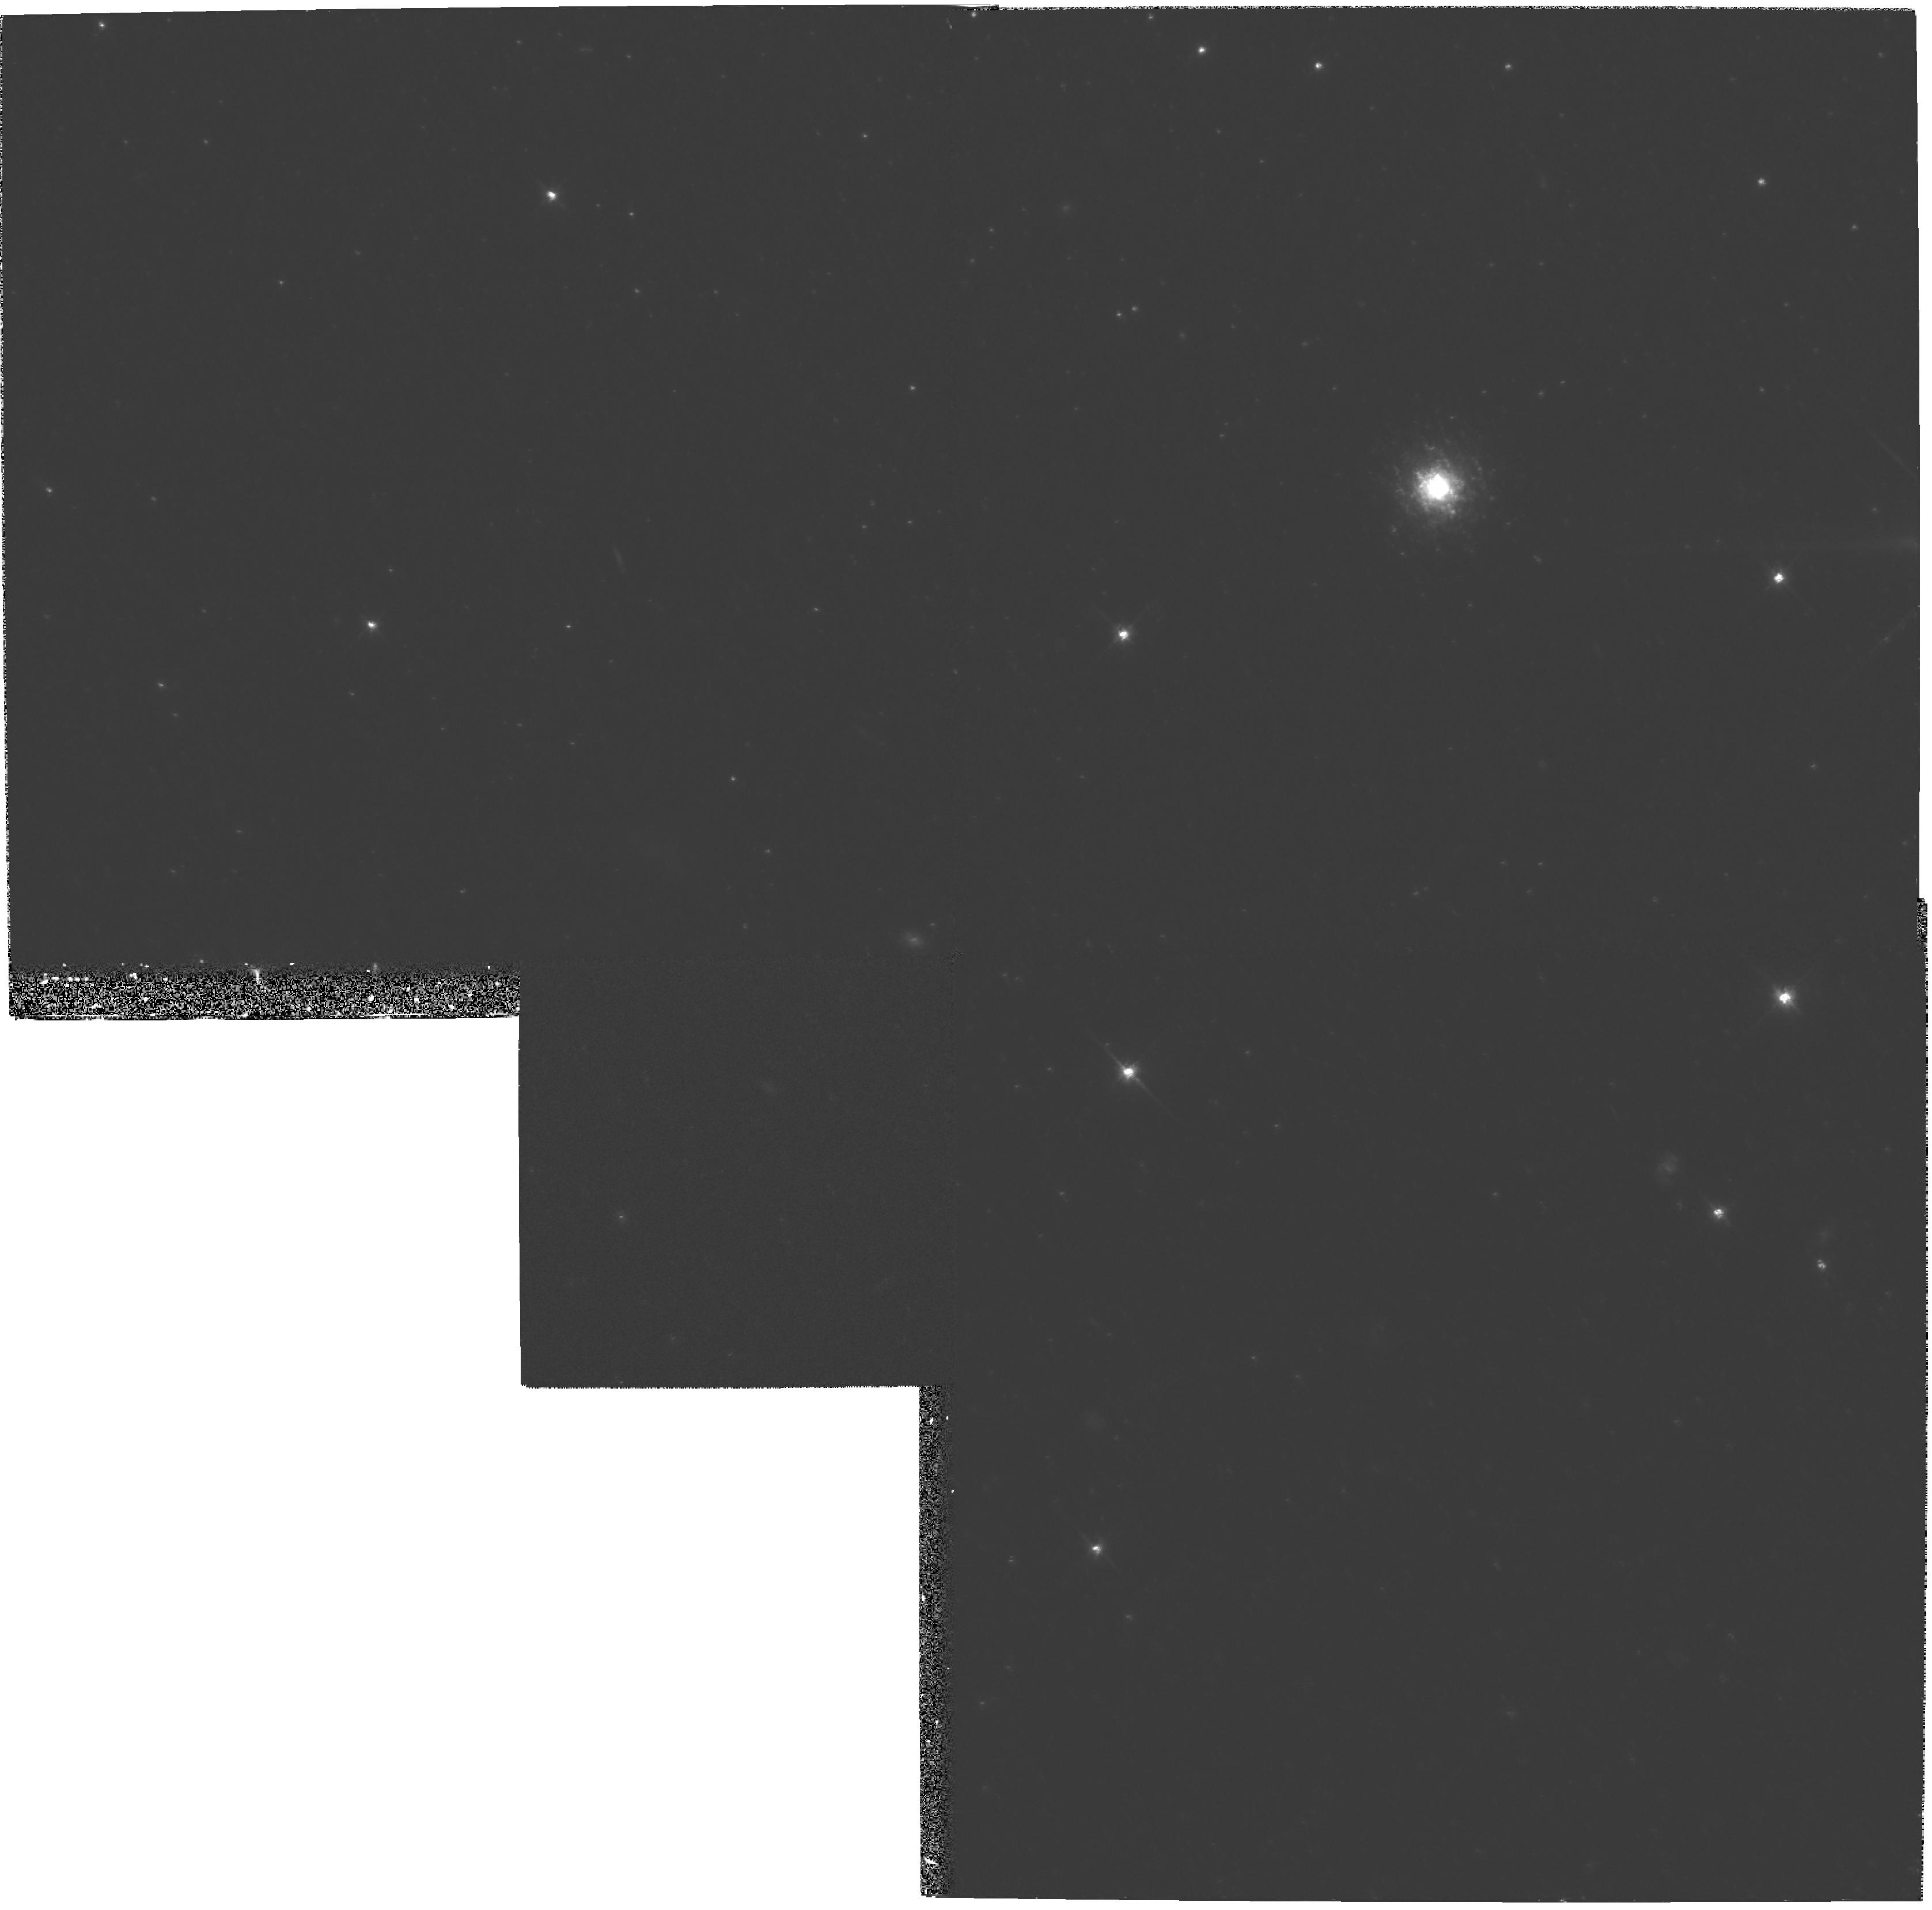
Target: STAR-CLUS-004559+404232. Instrument: WFPC2/PC. Filter: F814W. Exposure: 1.1 h. Observation ID: hst_5906_02_wfpc2_pc_f814w_u2ug02

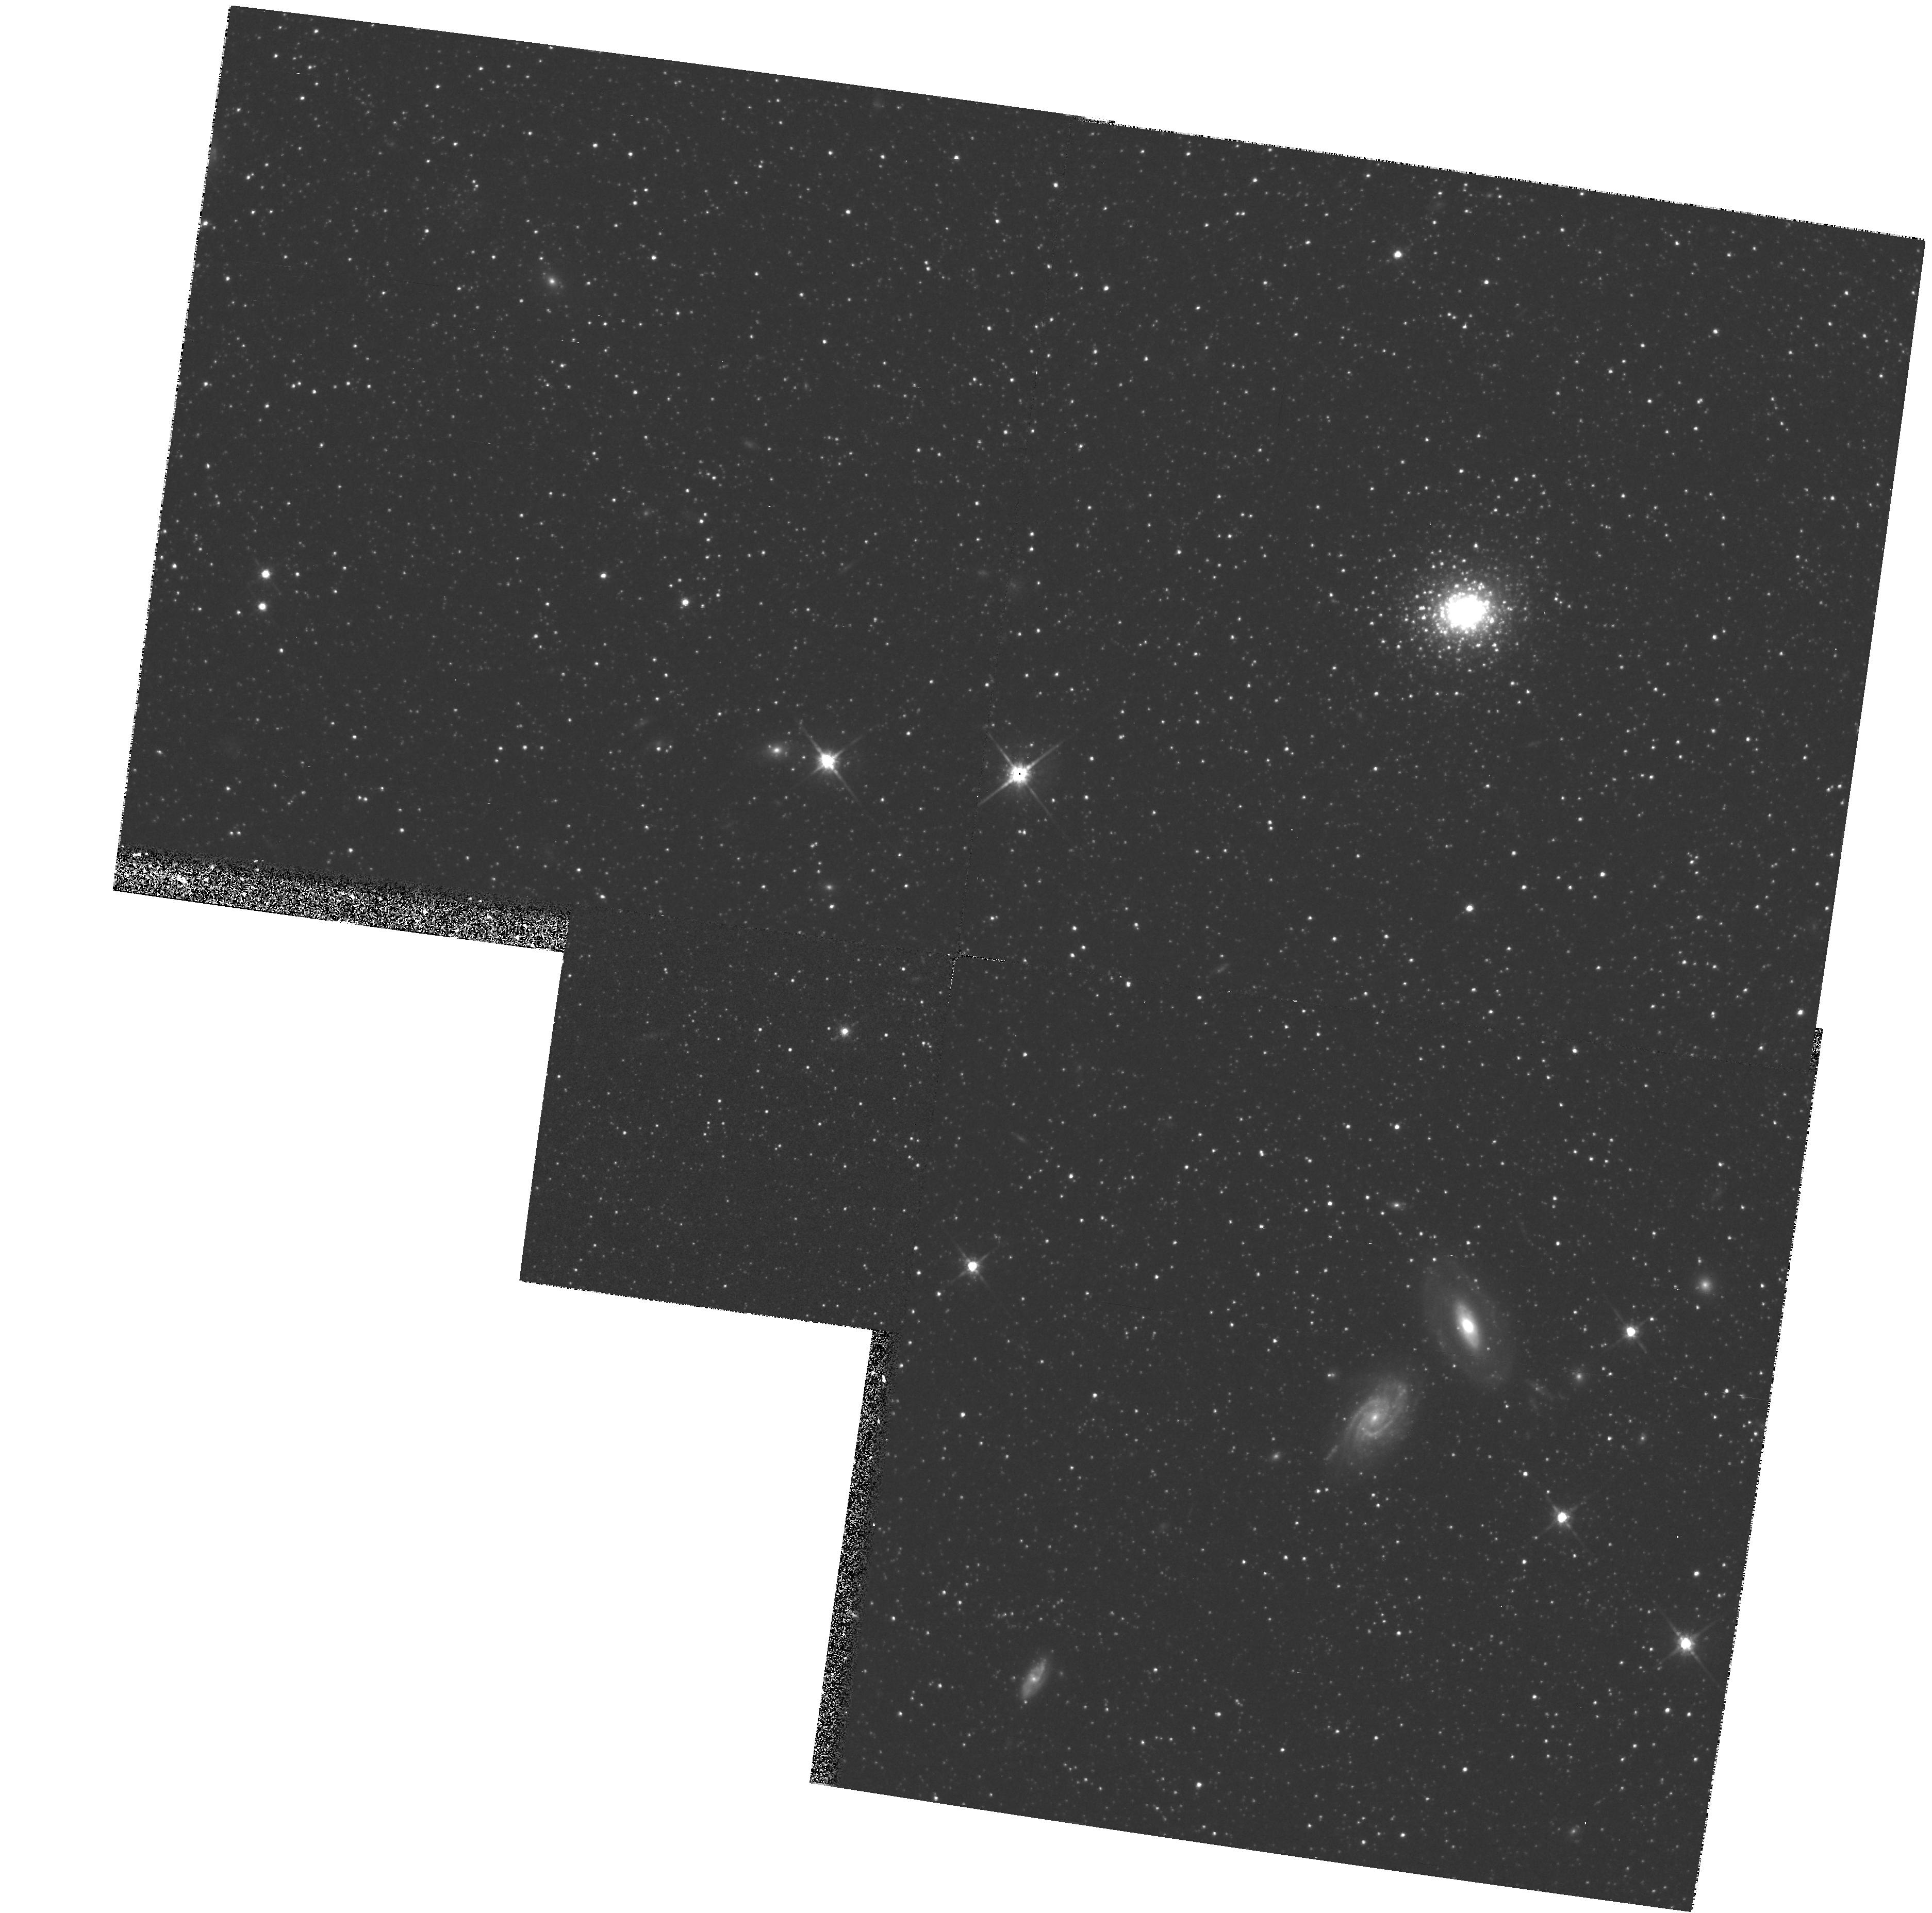
Target: STAR-CLUS-004525+410530. Instrument: WFPC2/PC. Filter: F814W. Exposure: 1.1 h. Observation ID: hst_5906_01_wfpc2_pc_f814w_u2ug01

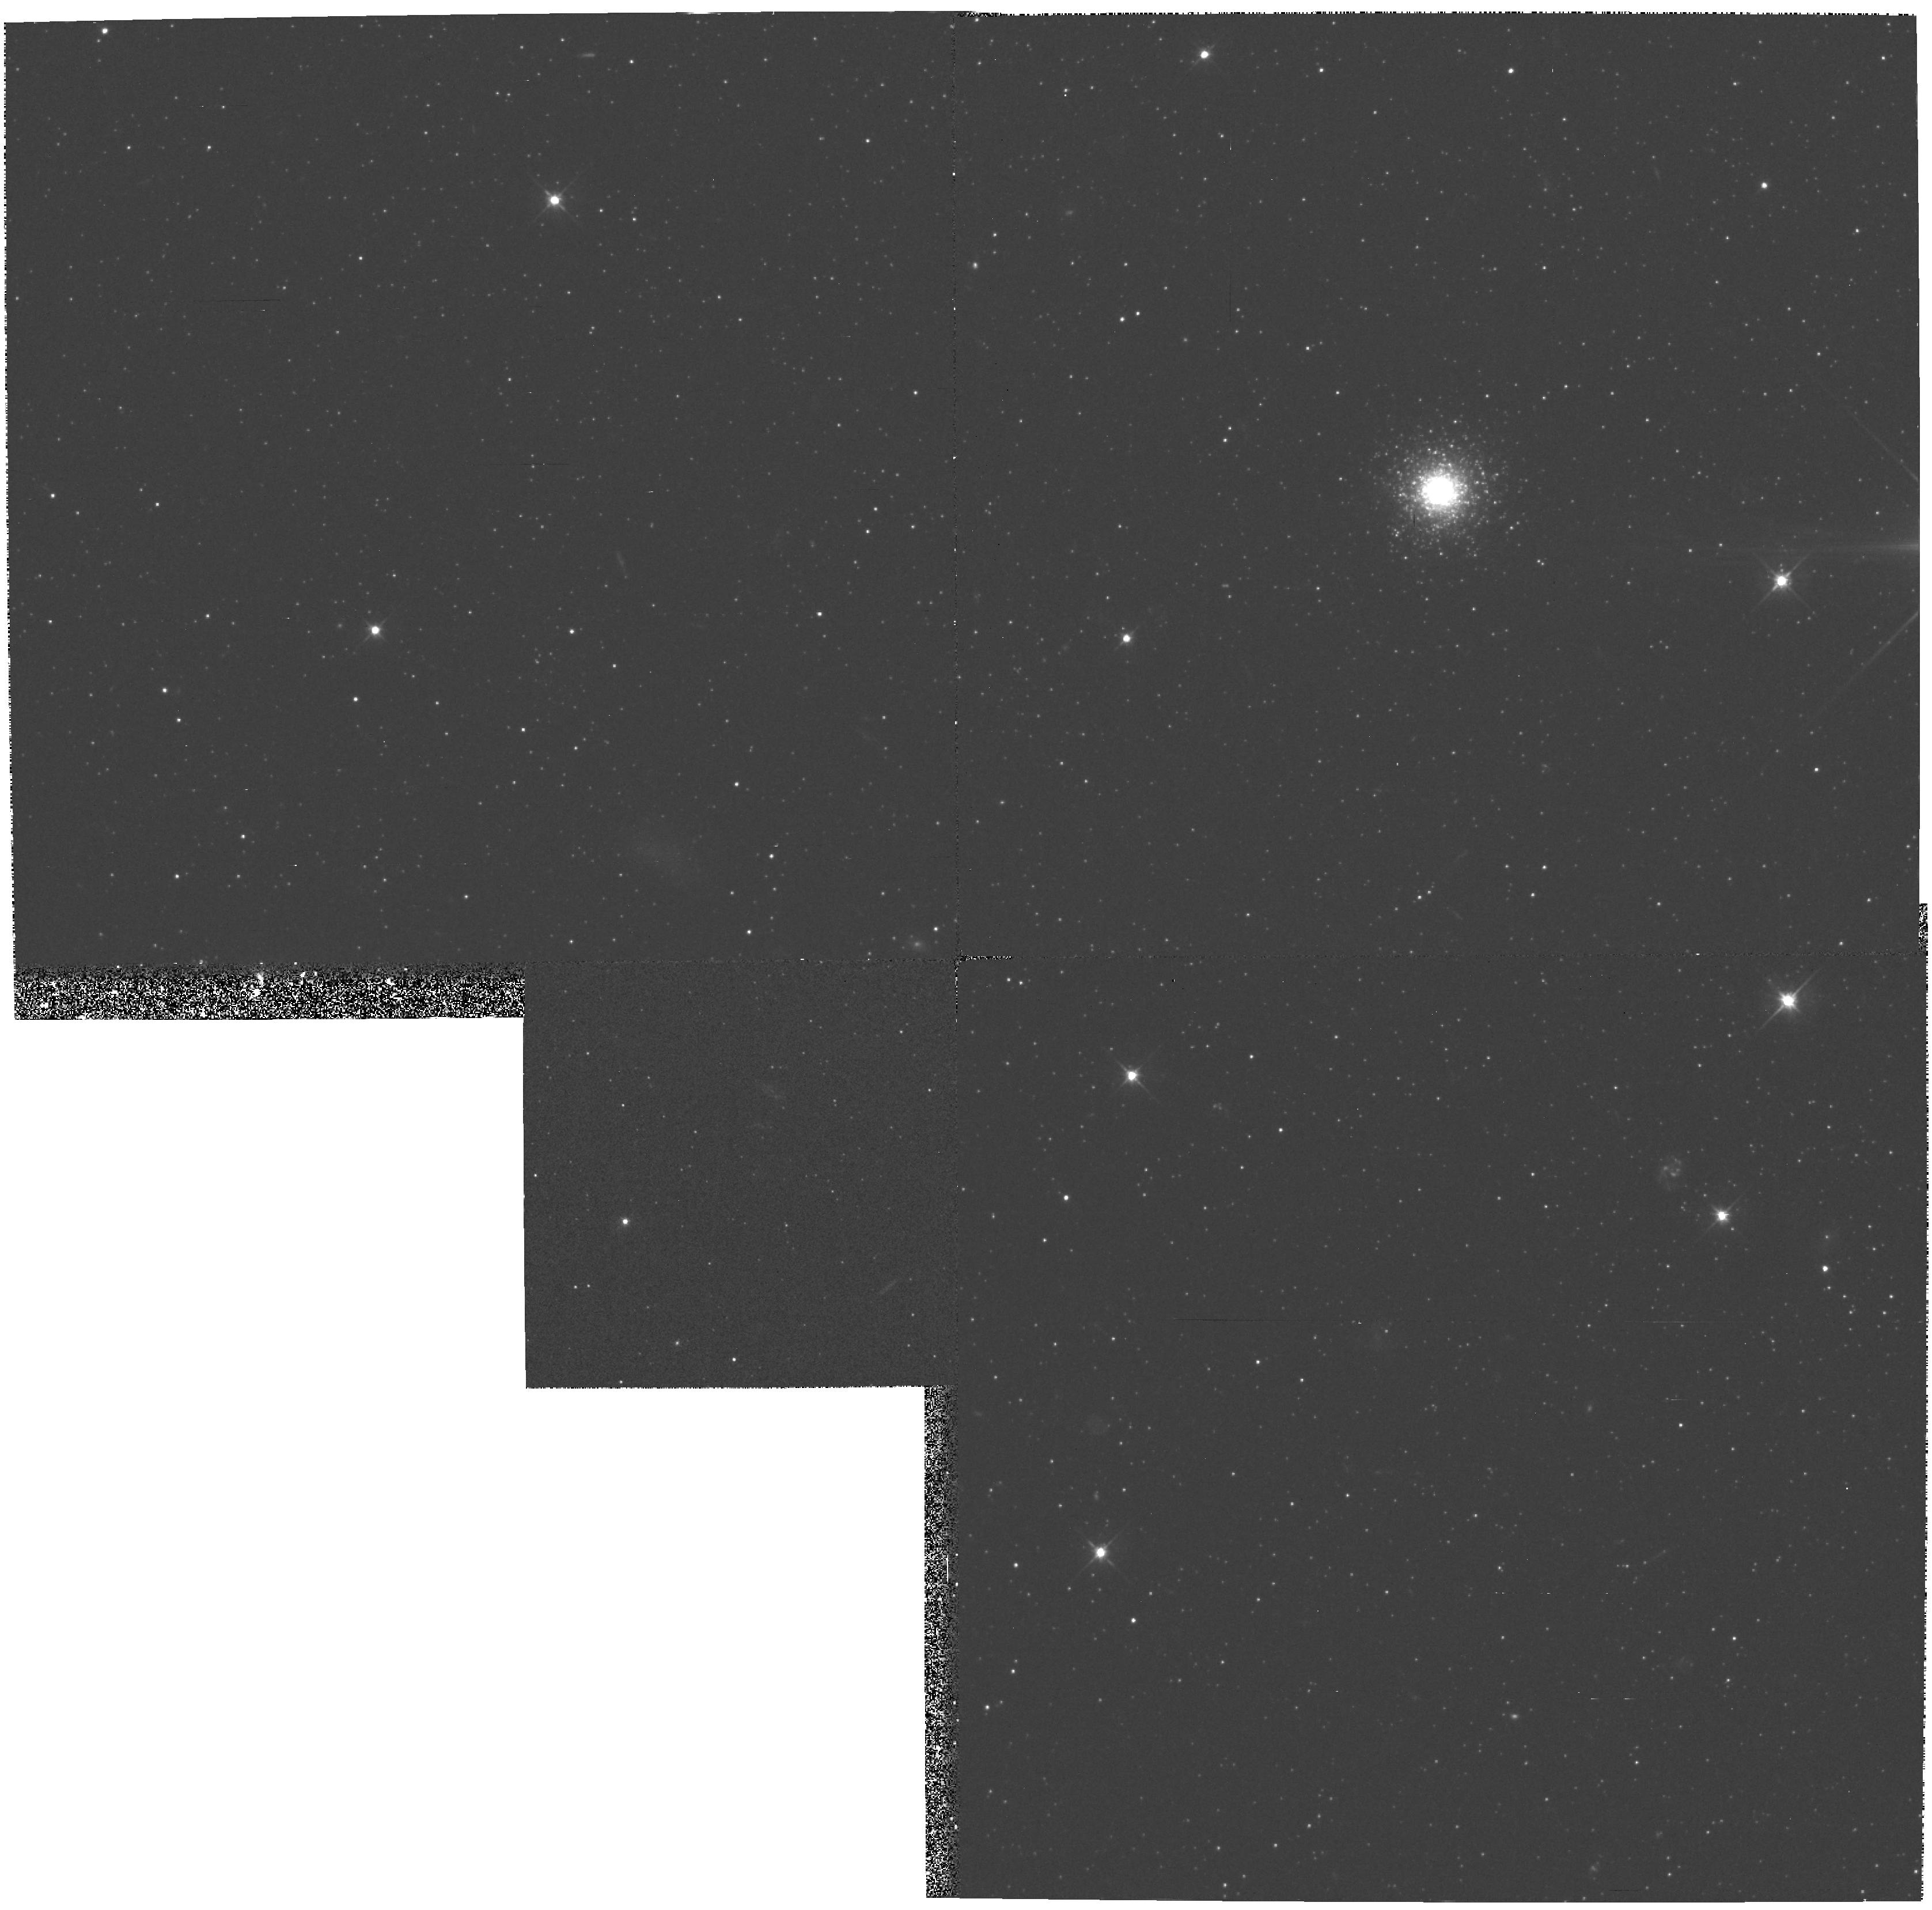
Target: STAR-CLUS-004559+404232. Instrument: WFPC2/PC. Filter: F555W. Exposure: 1.2 h. Observation ID: hst_5906_02_wfpc2_pc_f555w_u2ug02

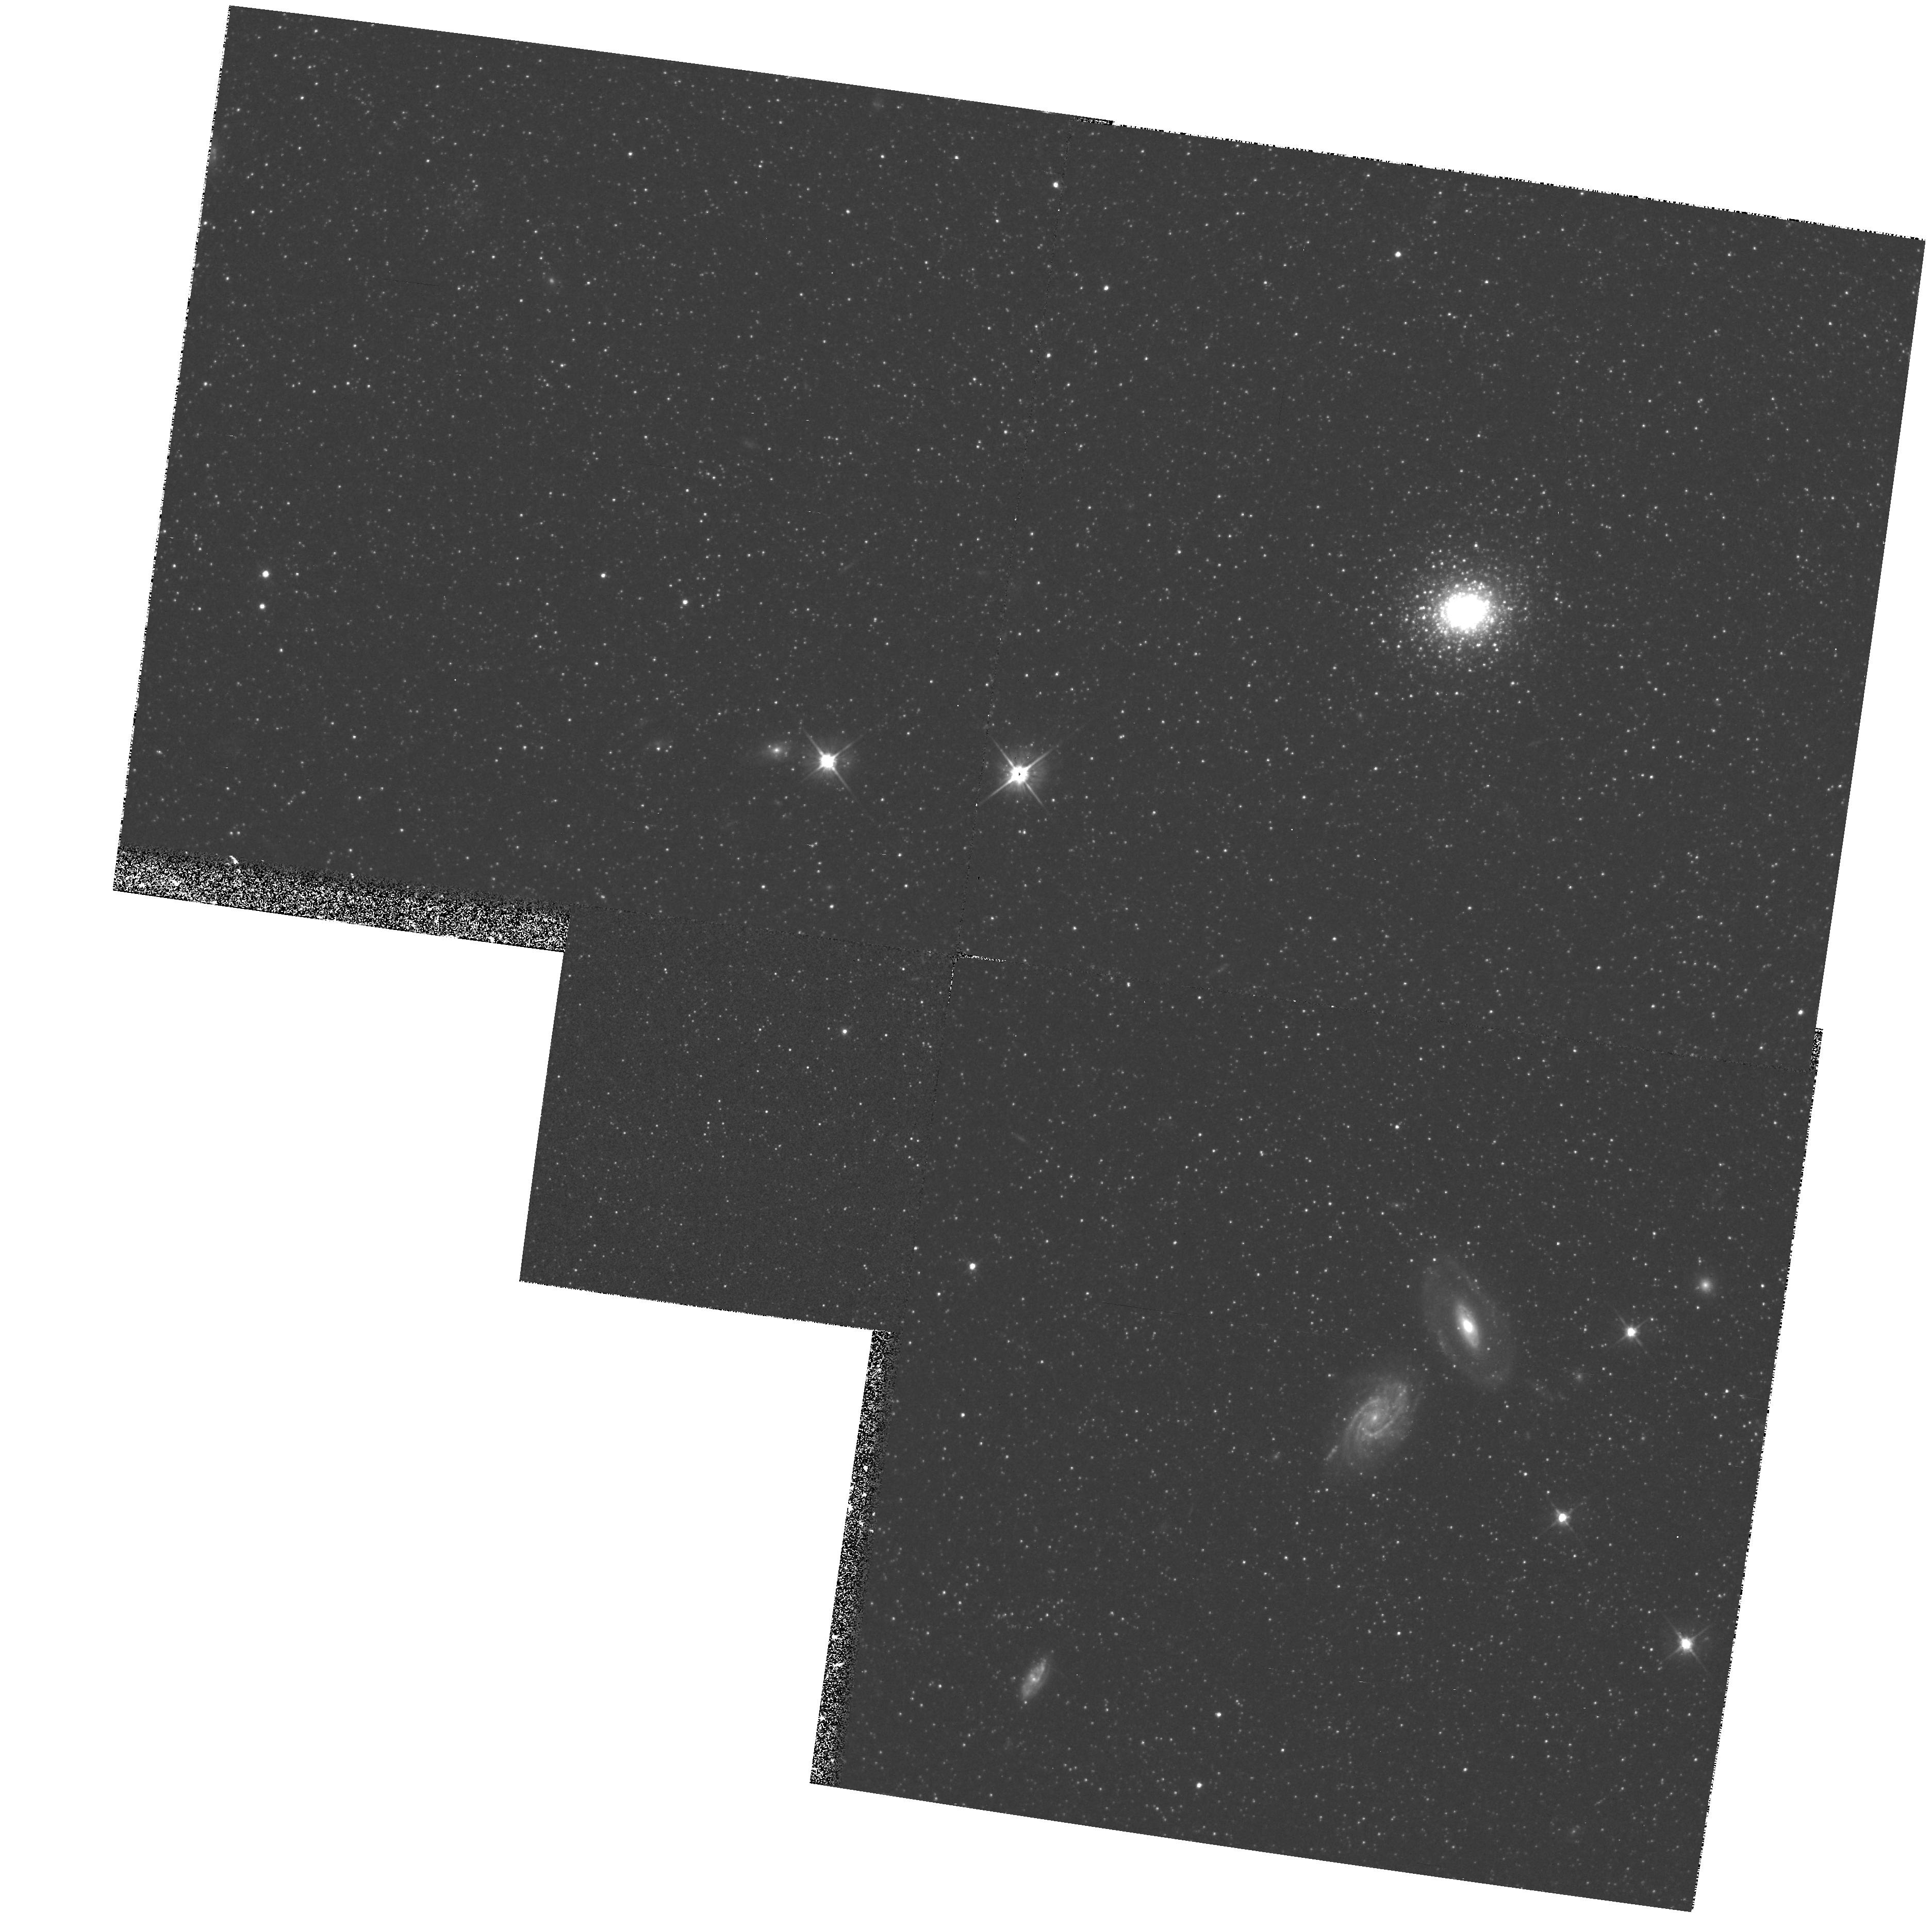
Target: STAR-CLUS-004525+410530. Instrument: WFPC2/PC. Filter: F555W. Exposure: 1.2 h. Observation ID: hst_5906_01_wfpc2_pc_f555w_u2ug01

STAR COUNTS AND COLOR--MAGNITUDE DIAGRAMS OF FOUR BRIGHT GLOBULAR CLUSTERS IN M31 (PI: Holland, Stephen T.)

The combination of the large field of view and the high resolution imaging capabilities of the HST Wide Field Camera makes it an ideal instrument for studying the stellar populations of globular star clusters in M31. We propose to obtain deep (V ~= 26) V- and I-band images of four M31 globular clusters to study their structural parameters and stellar populations. We will construct surface density profiles, search for evidence of collapsed cores and extended halos of escaped stars, and investigate the ellipticity and orientation of each cluster. The HST data will be combined with existing ground-based data from the same clusters to search for systematic biases in deriving structural parameters of semi-resolved objects. The stellar surface density profiles for each cluster will be compared to the surface brightness profiles determined from our ground-based observations. Color--magnitude diagrams (CMDs) will be built for each cluster to determine cluster membership, investigate horizontal branch morphology, and to obtain CMD-based metallicity estimates that can be compared with existing spectral estimates. Star counts and CMDs will be made for the field around each cluster to study population gradients in the halo of M31.